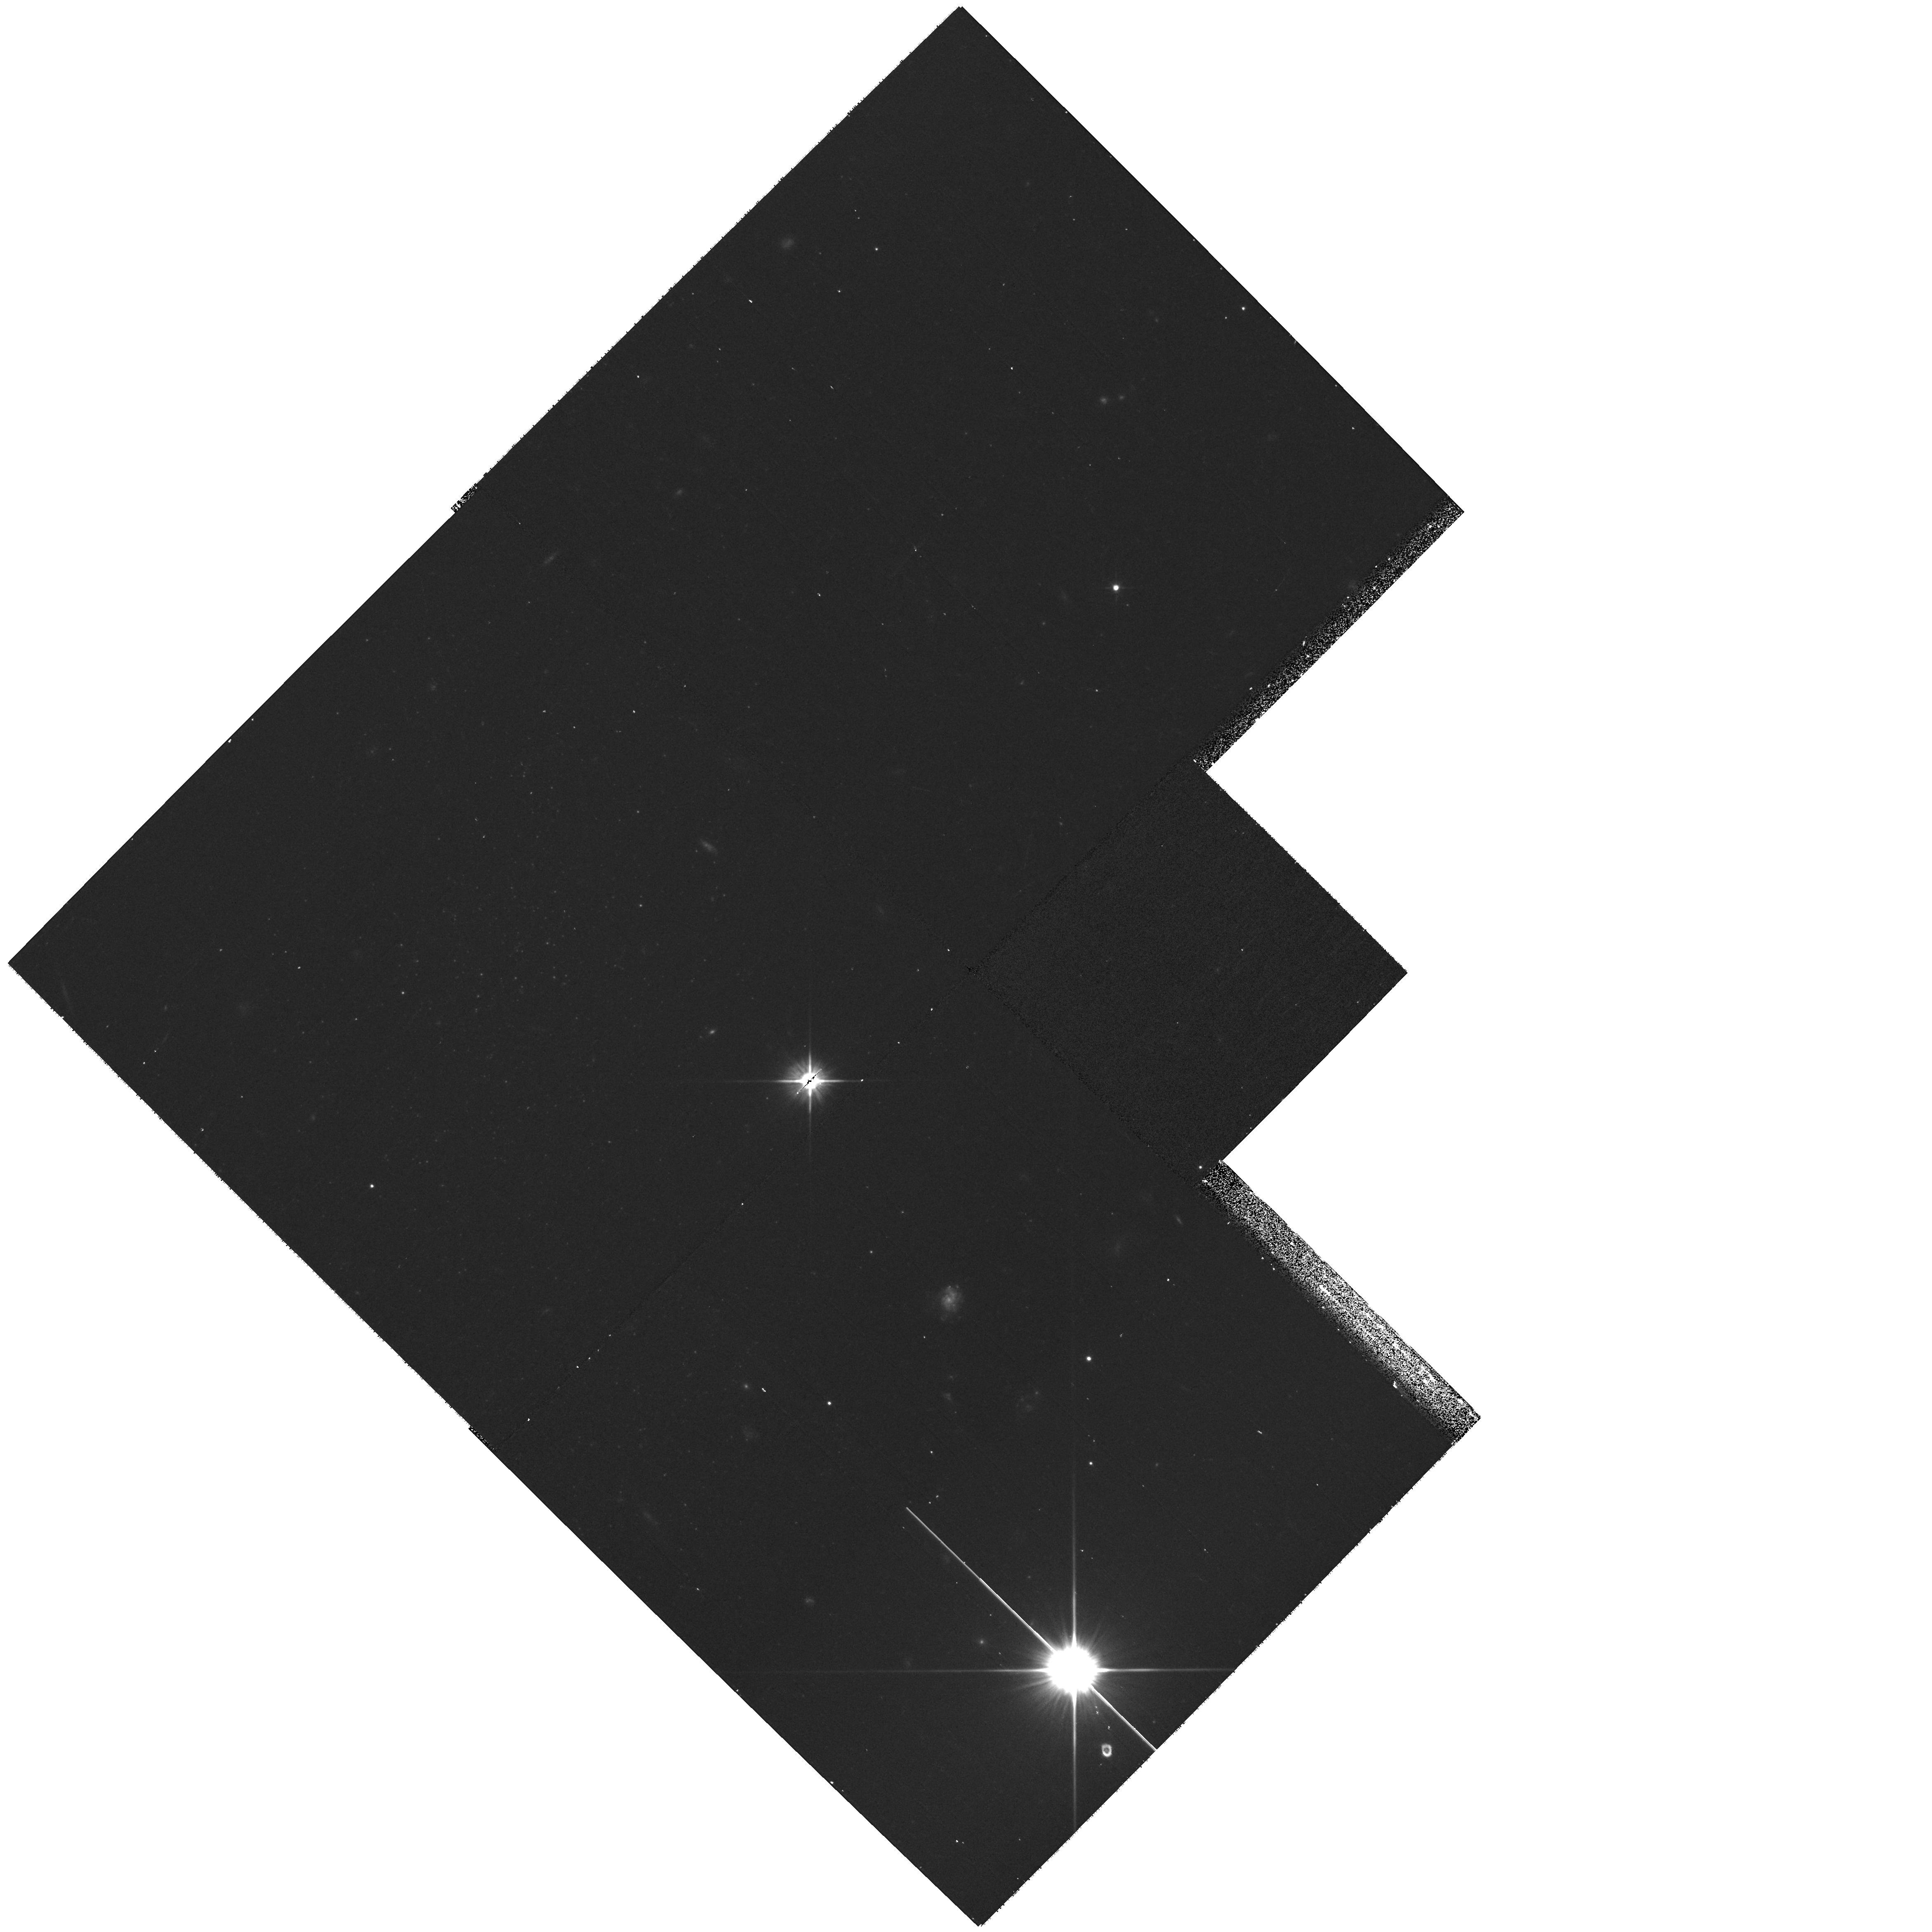
Target: D0926+70. Instrument: WFPC2/PC. Filter: F606W. Exposure: 17 min. Observation ID: hst_11126_01_wfpc2_pc_f606w_u9zi01

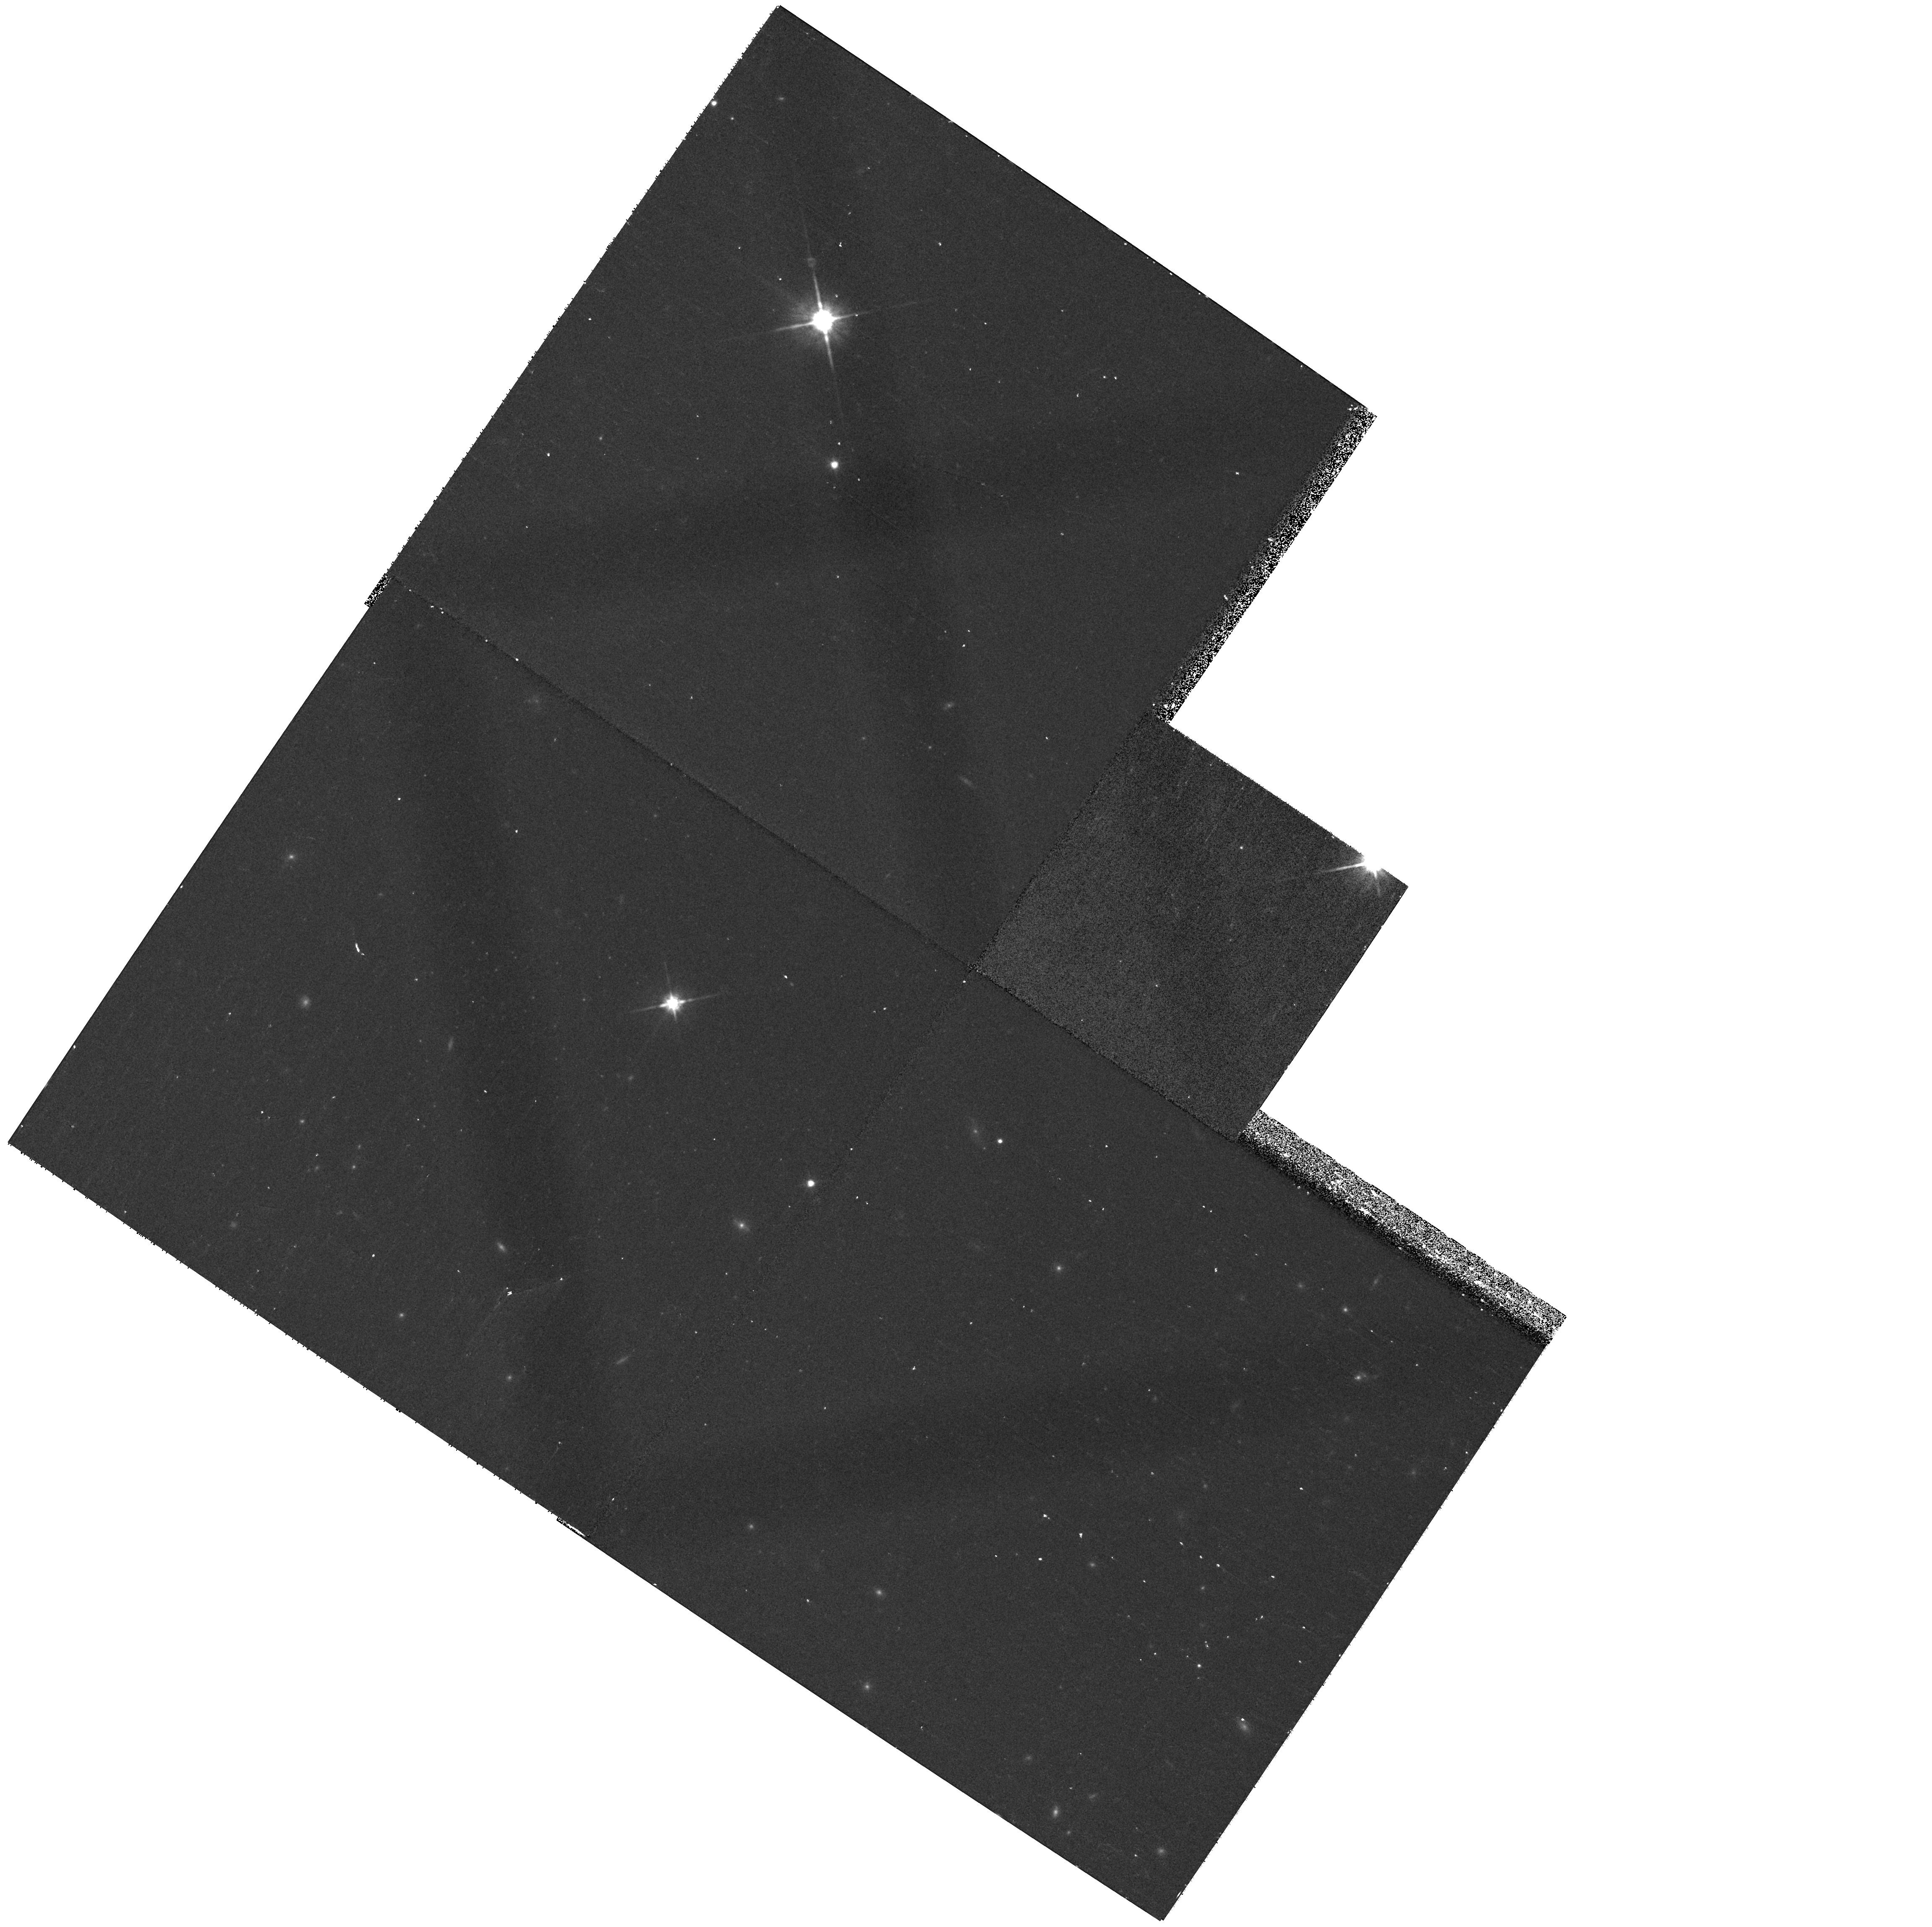
Target: D1006+67. Instrument: WFPC2/PC. Filter: F814W. Exposure: 15 min. Observation ID: hst_11126_10_wfpc2_pc_f814w_u9zi10

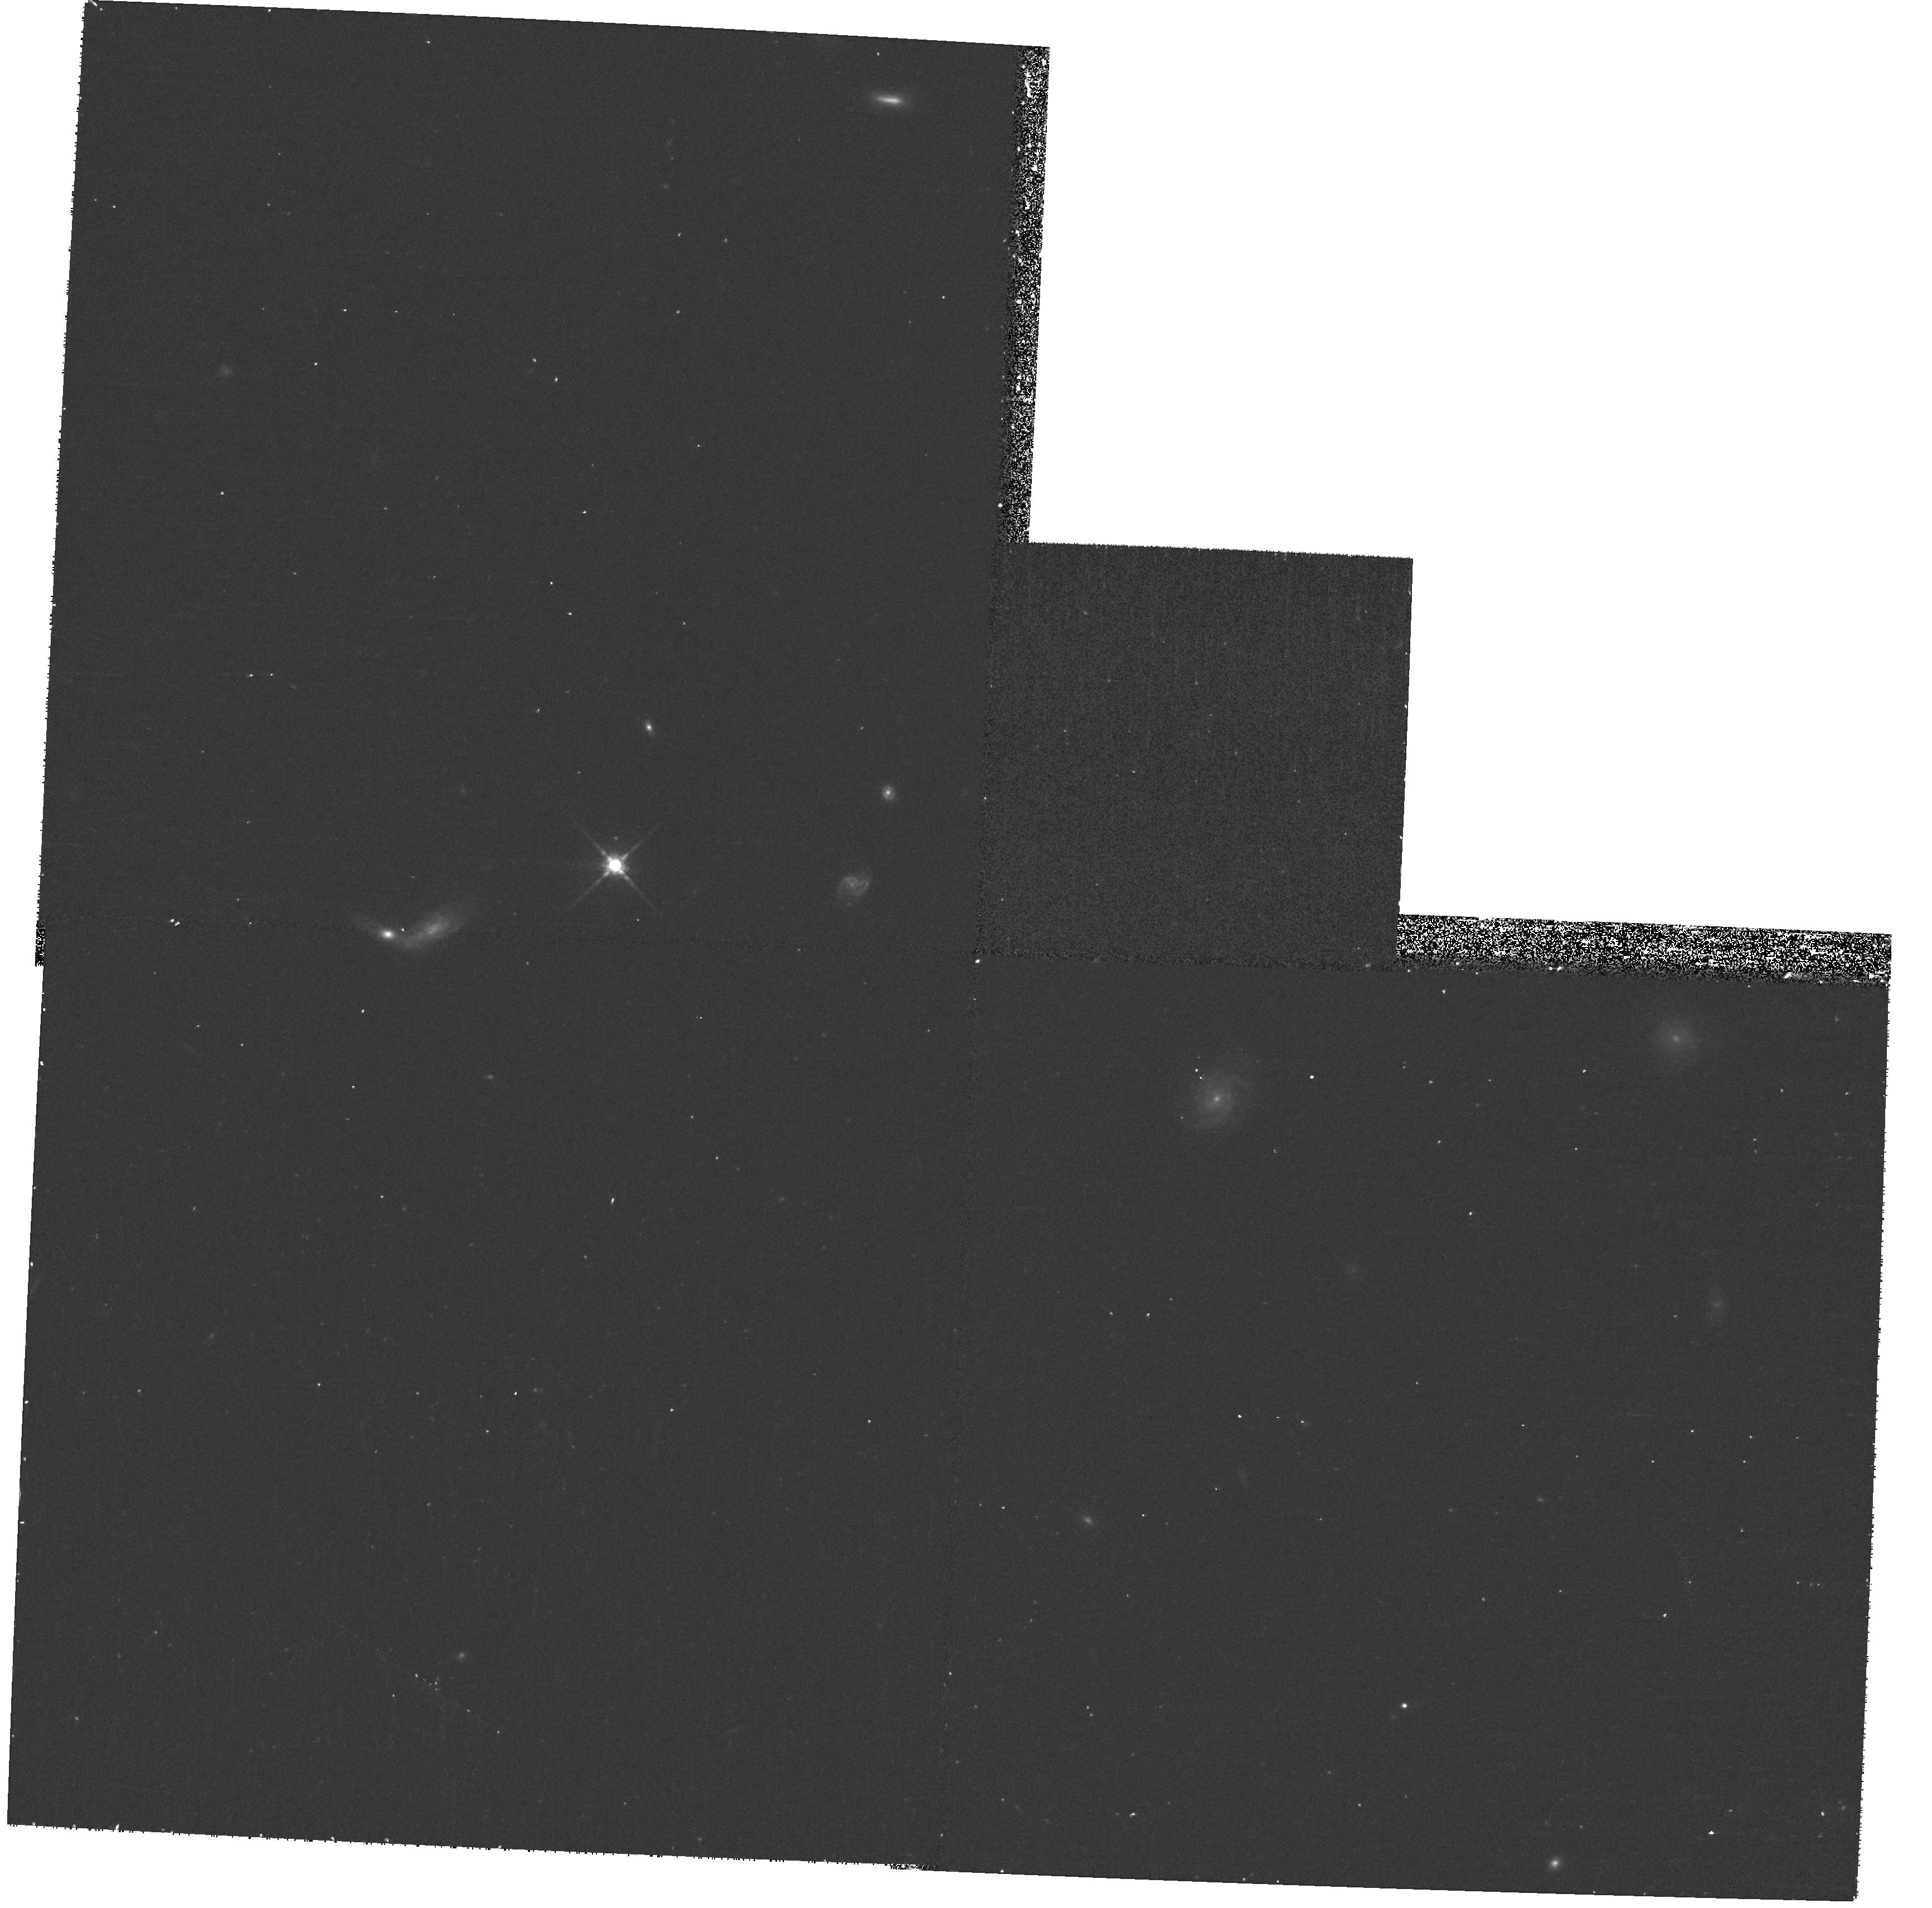
Target: D0955+70. Instrument: WFPC2/PC. Filter: F814W. Exposure: 17 min. Observation ID: hst_11126_03_wfpc2_pc_f814w_u9zi03

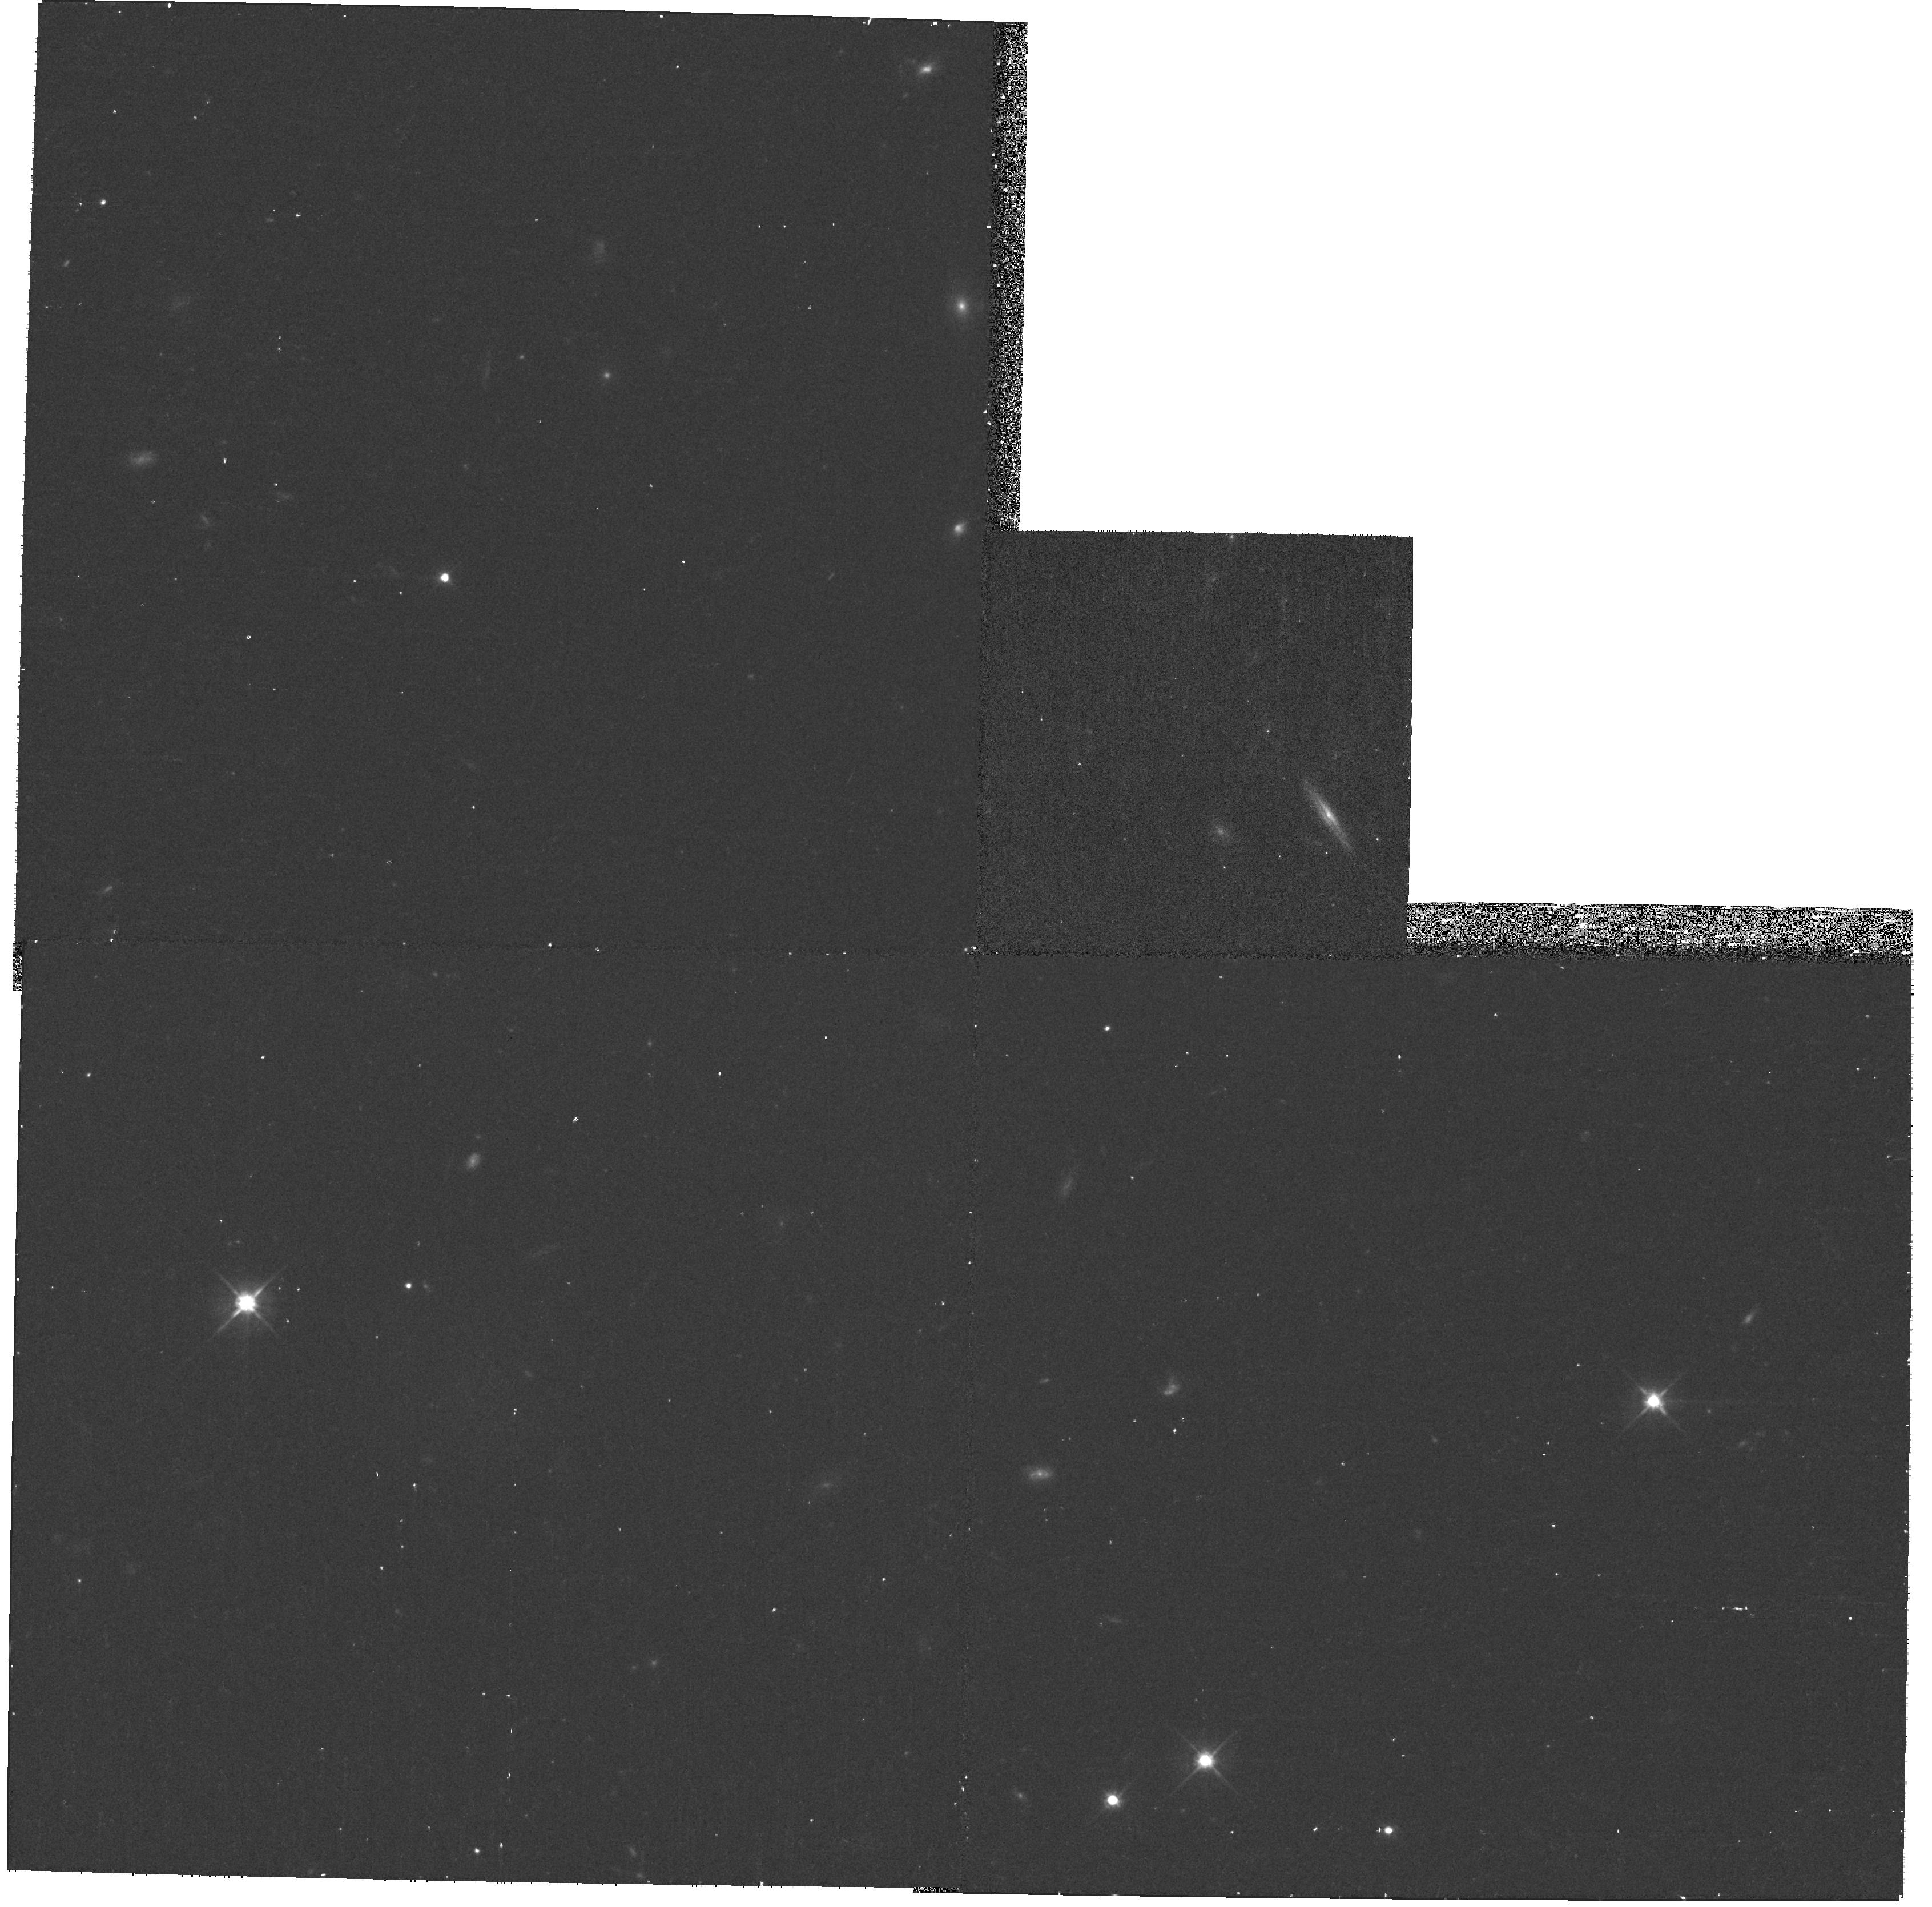
Target: D0946+68. Instrument: WFPC2/PC. Filter: F606W. Exposure: 17 min. Observation ID: hst_11126_13_wfpc2_pc_f606w_u9zi13

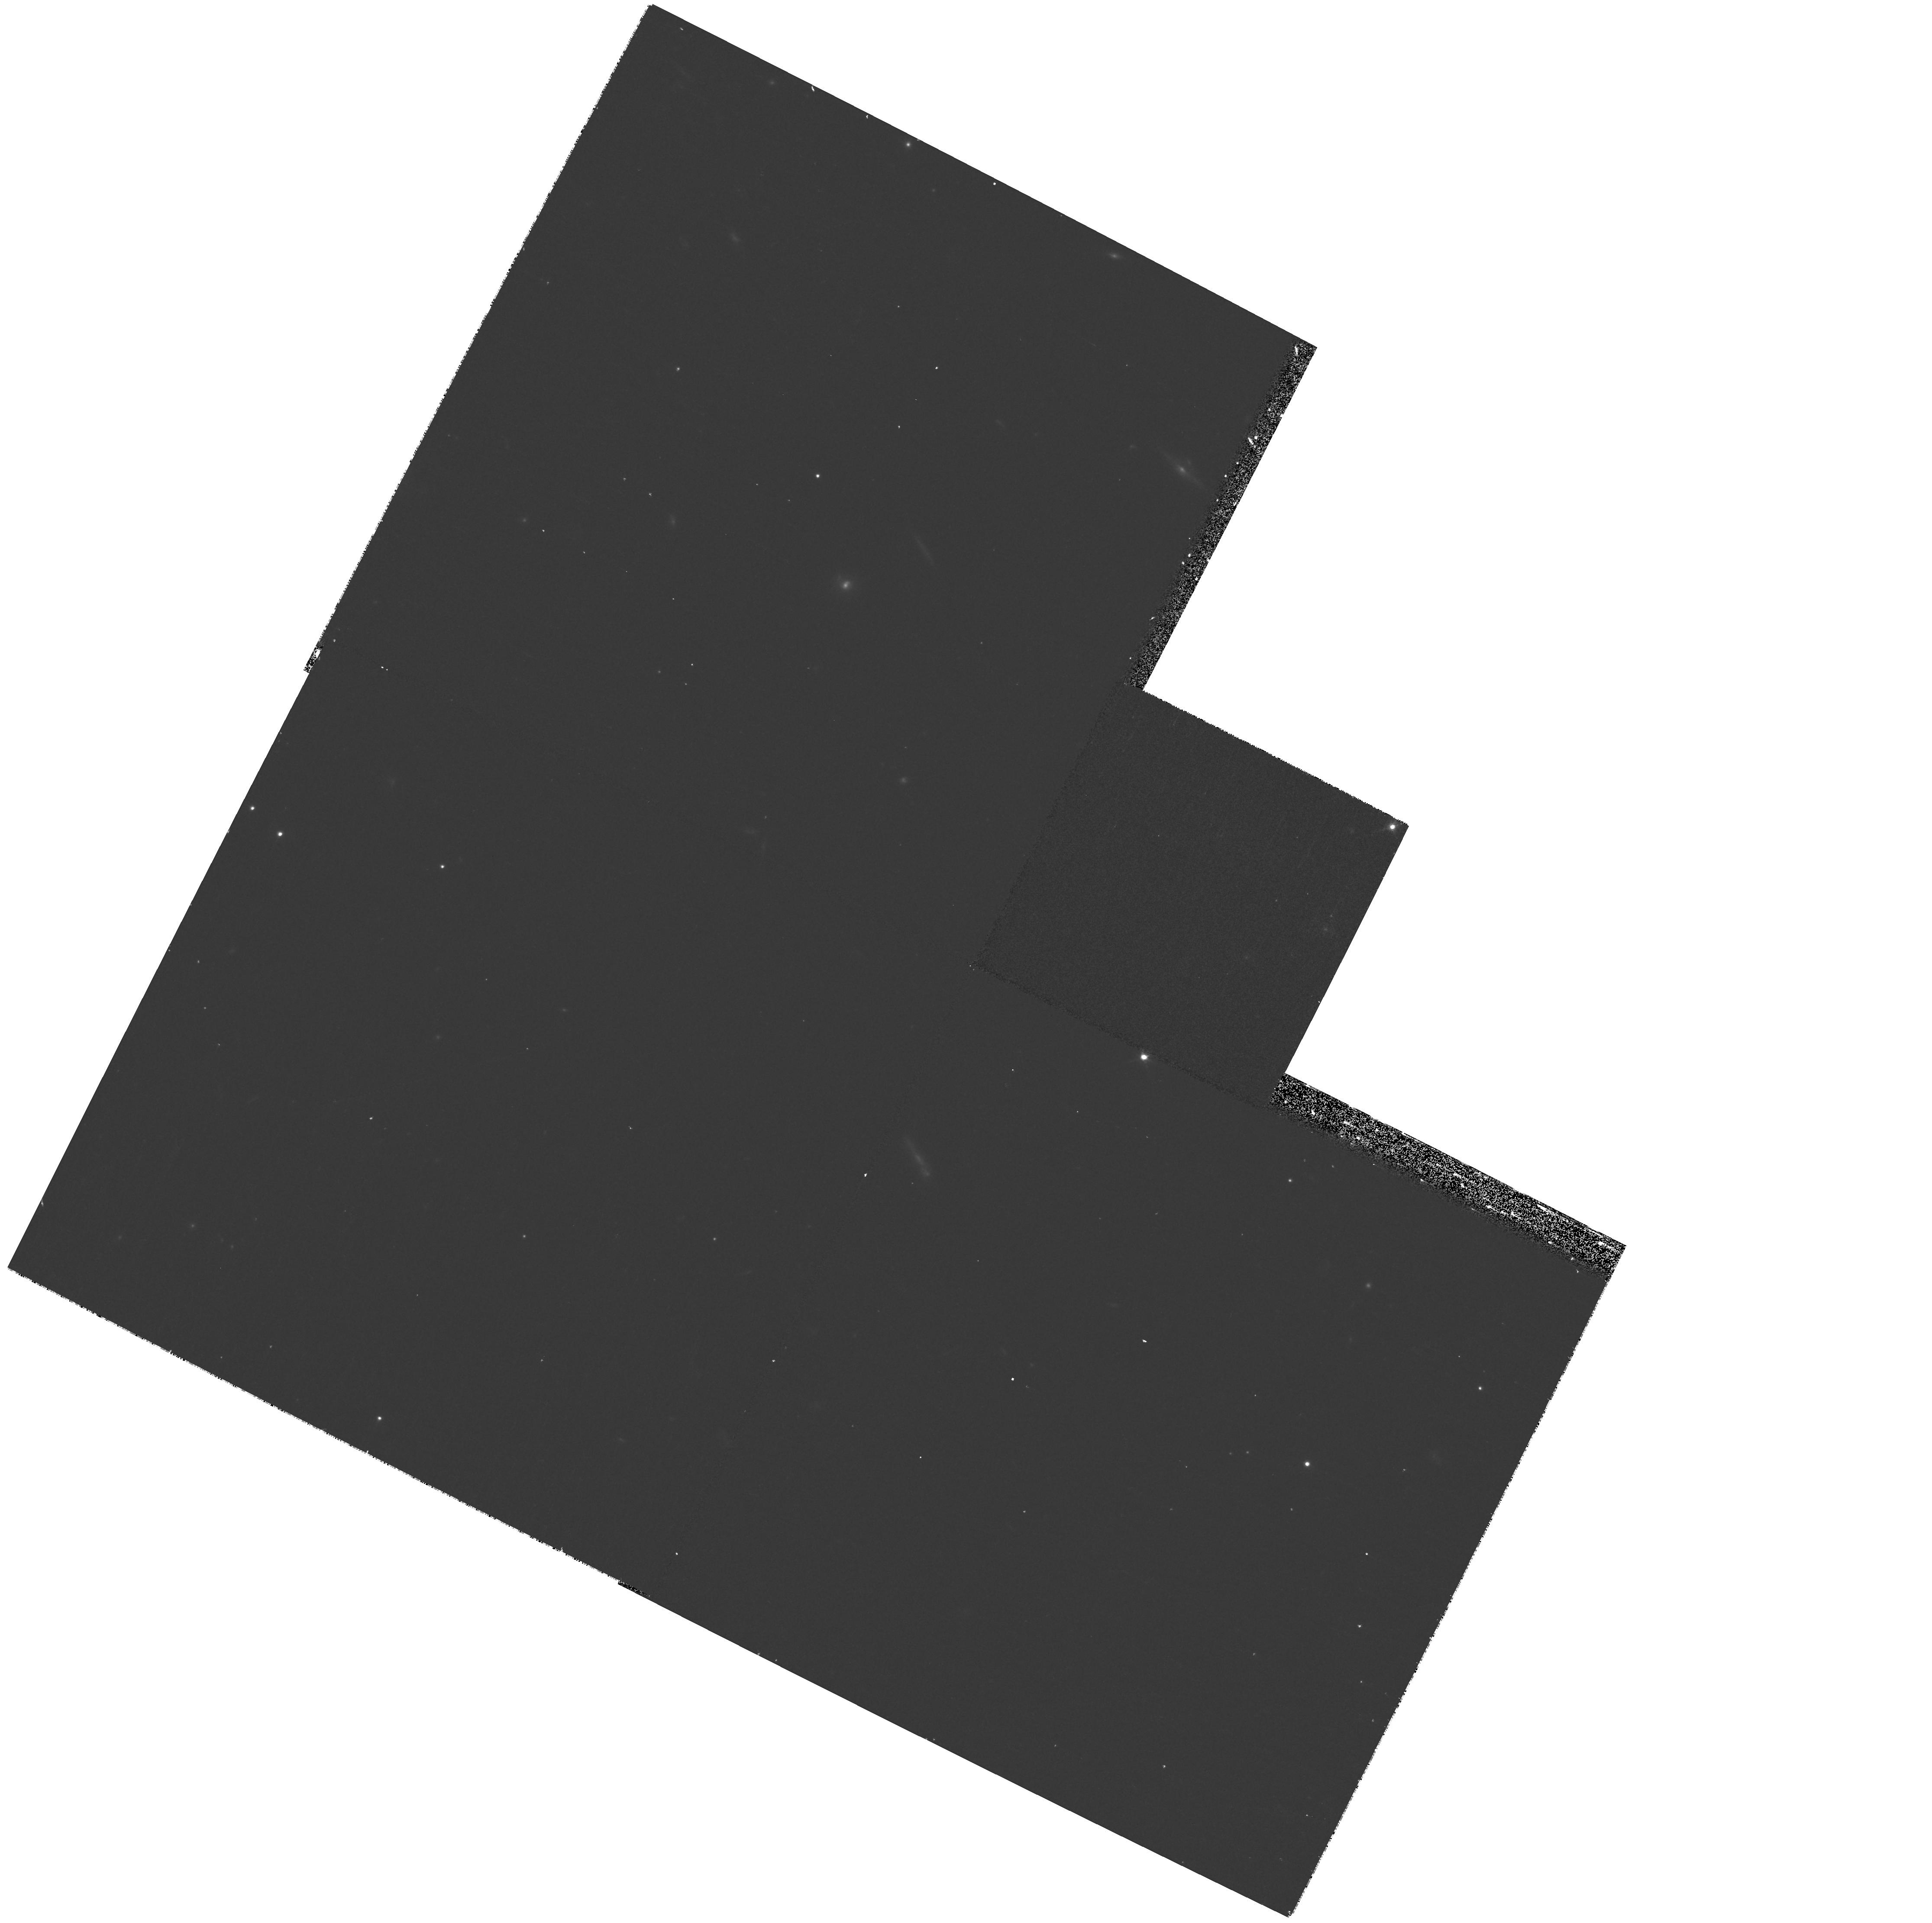
Target: D0957+70. Instrument: WFPC2/PC. Filter: F814W. Exposure: 17 min. Observation ID: hst_11126_14_wfpc2_pc_f814w_u9zi14

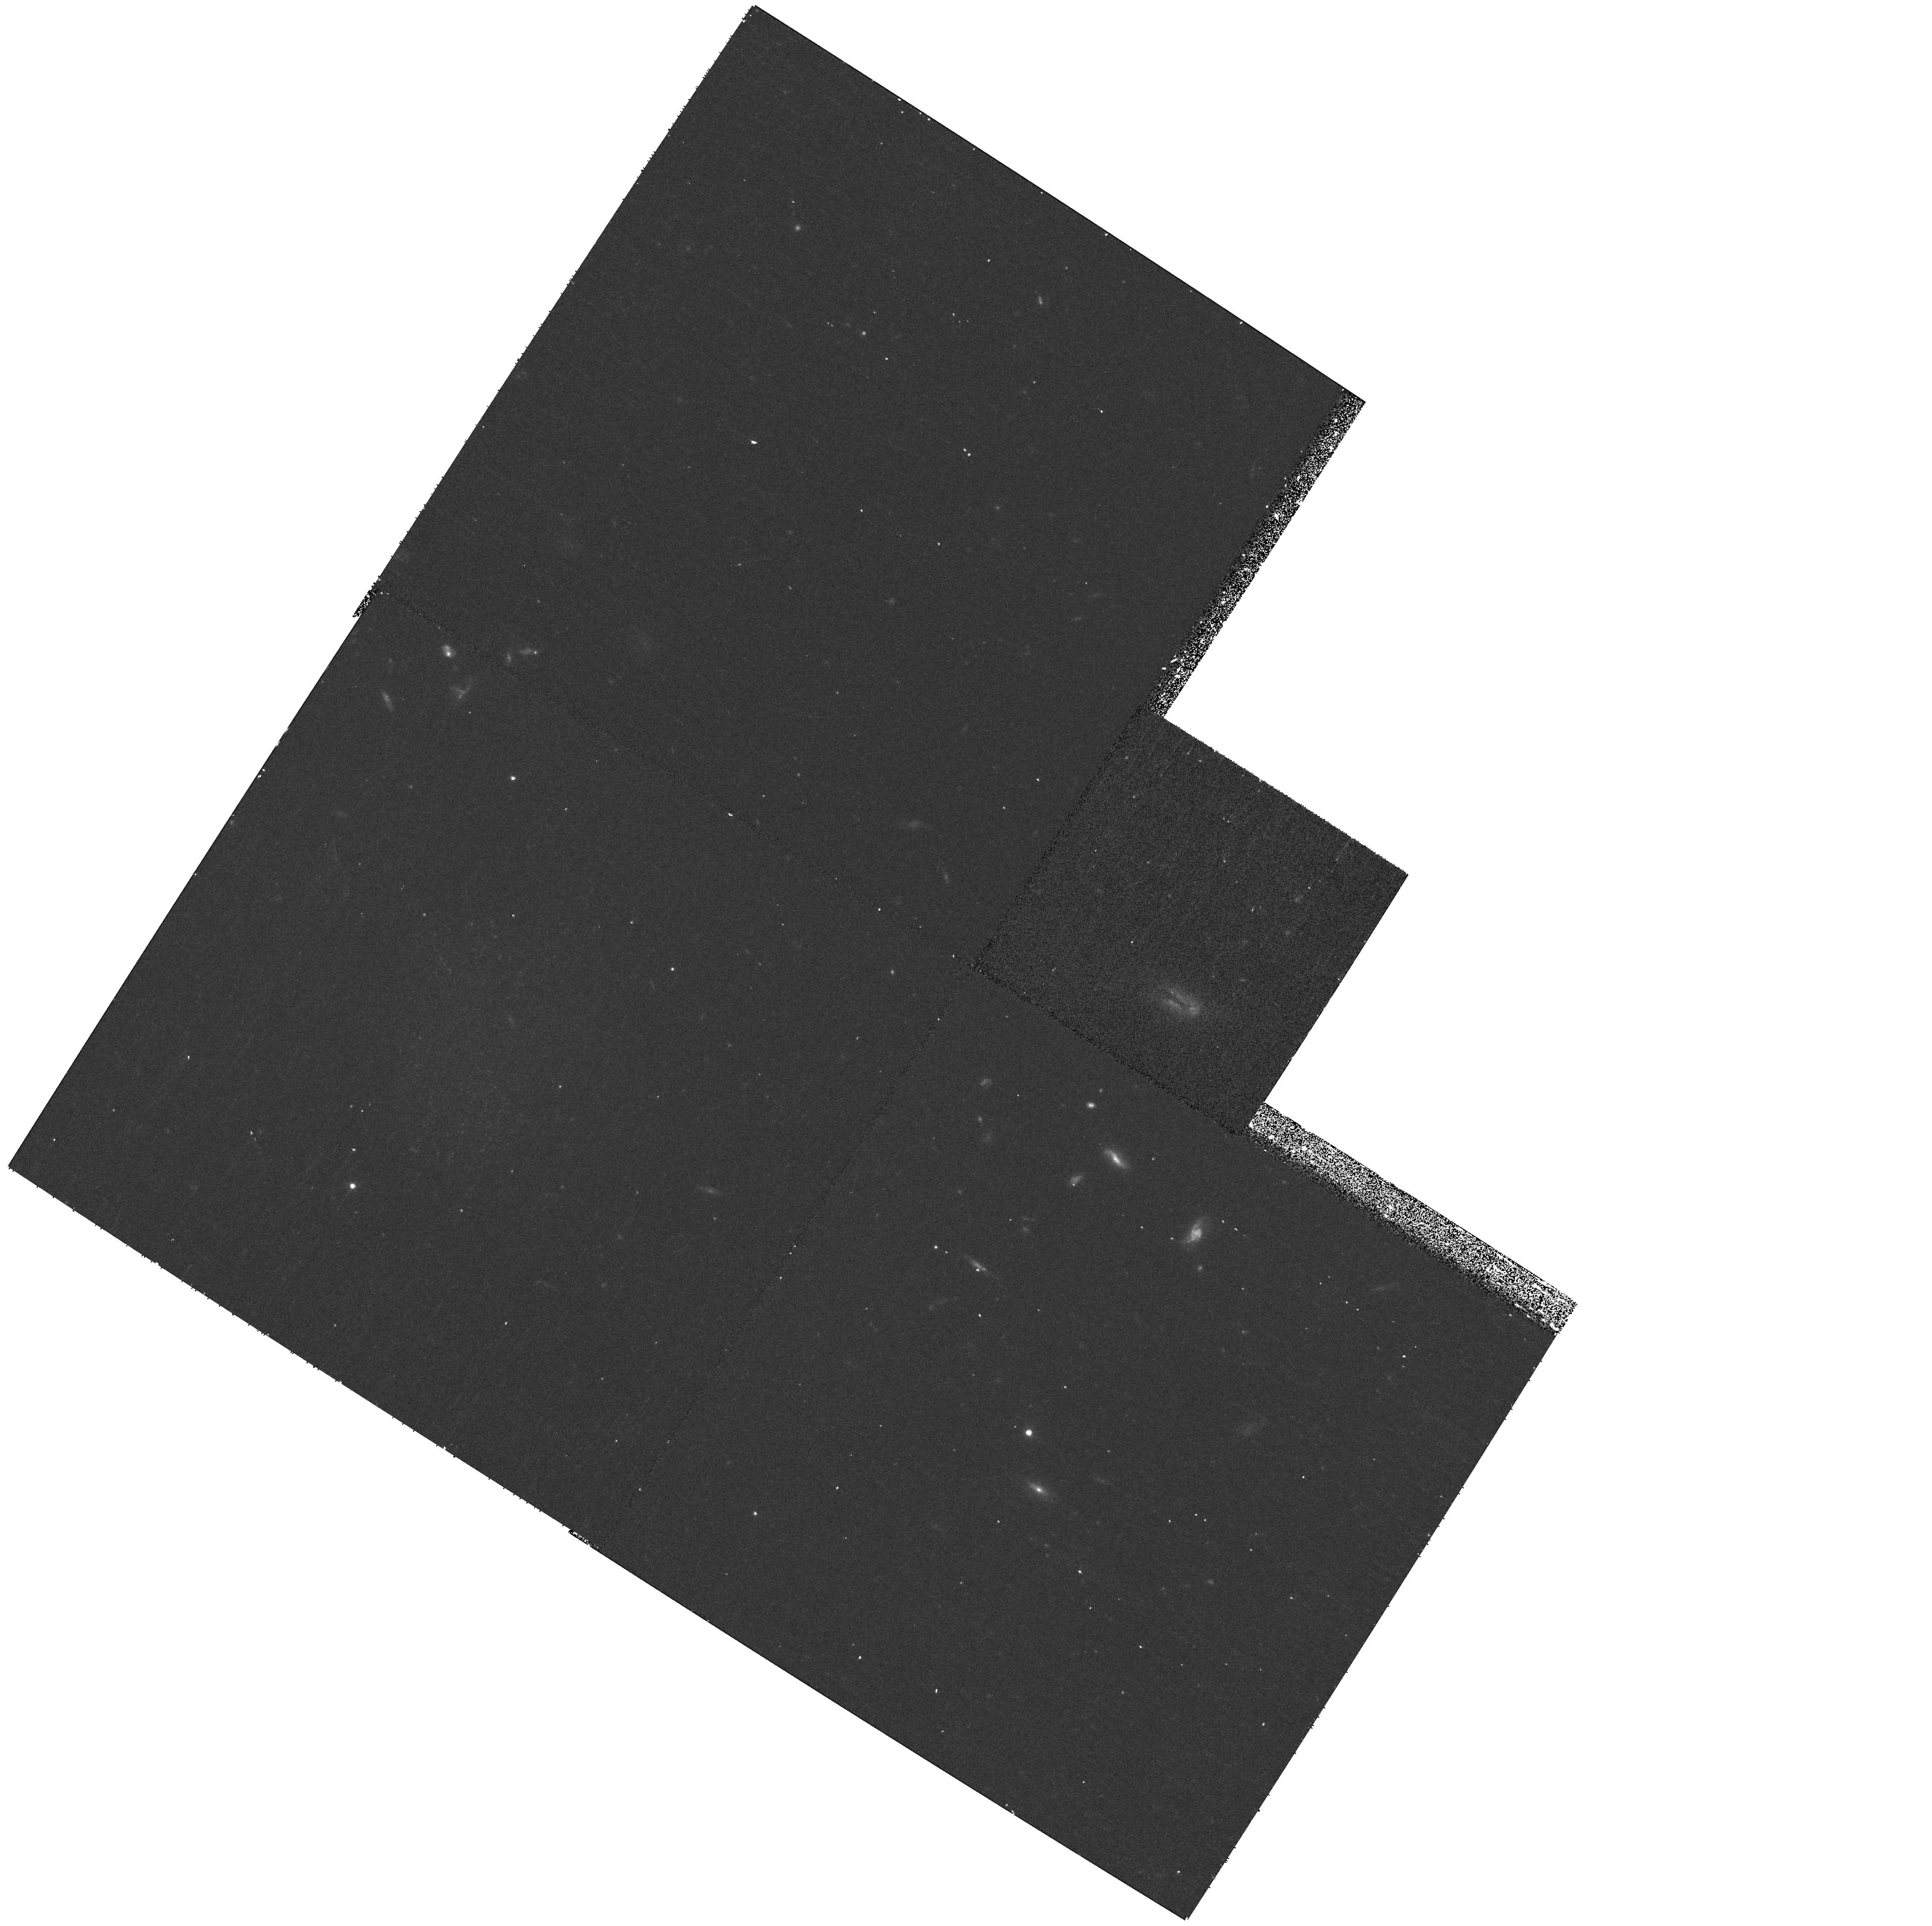
Target: D1009+70. Instrument: WFPC2/PC. Filter: F606W. Exposure: 17 min. Observation ID: hst_11126_12_wfpc2_pc_f606w_u9zi12

Resolving the Smallest Galaxies (PI: Chiboucas, Kristin)

An order of magnitude more dwarf galaxies are expected to inhabit the Local Group, based on currently accepted galaxy formation models, than have been observed. This discrepancy has been noted in environments ranging from the field to rich clusters, with evidence emerging that lower density regions contain fewer dwarfs per giant than higher density regions, in further contrast to model predictions. One possible explanation for this involves the effects of reionization on the forming galaxies and naturally explains both the dearth of dwarf galaxies and the apparent environmental dependence. However, before such theories can be fully tested, we require a better understanding of the distribution of dwarf galaxies. Currently, there is no complete census of the faintest dwarf galaxies in any environment. The discovery of the smallest and faintest dwarfs is hampered by the limitations in detecting such faint and low surface brightness galaxies, and this is compounded by the great difficulty in determining accurate distances to, or ascertaining group membership for, such faint objects. The M81 group provides a unique means for establishing membership for galaxies in a low density region complete to magnitudes as faint as M_R ~ -7. With a distance modulus of 27.8, the tip of the red giant branch (TRGB) appears at I ~ 24, just within the reach of ground based surveys. We currently have surveyed a 30 square degree region around M81 with the CFHT/Megacam. From these images we have detected 15 new candidate dwarf galaxies. We propose to use the HST with WFPC2 to image these 15 galaxies in F606W and F814W bands in order to construct a color-magnitude diagram down to I = 25.5 from which to measure accurate TRGB distances to these candidate galaxies and determine star formation and metallicity histories. The overall project will provide a survey of the dwarf galaxies in the M81 group environment with unprecedented completeness to a limit of M_R < -7.